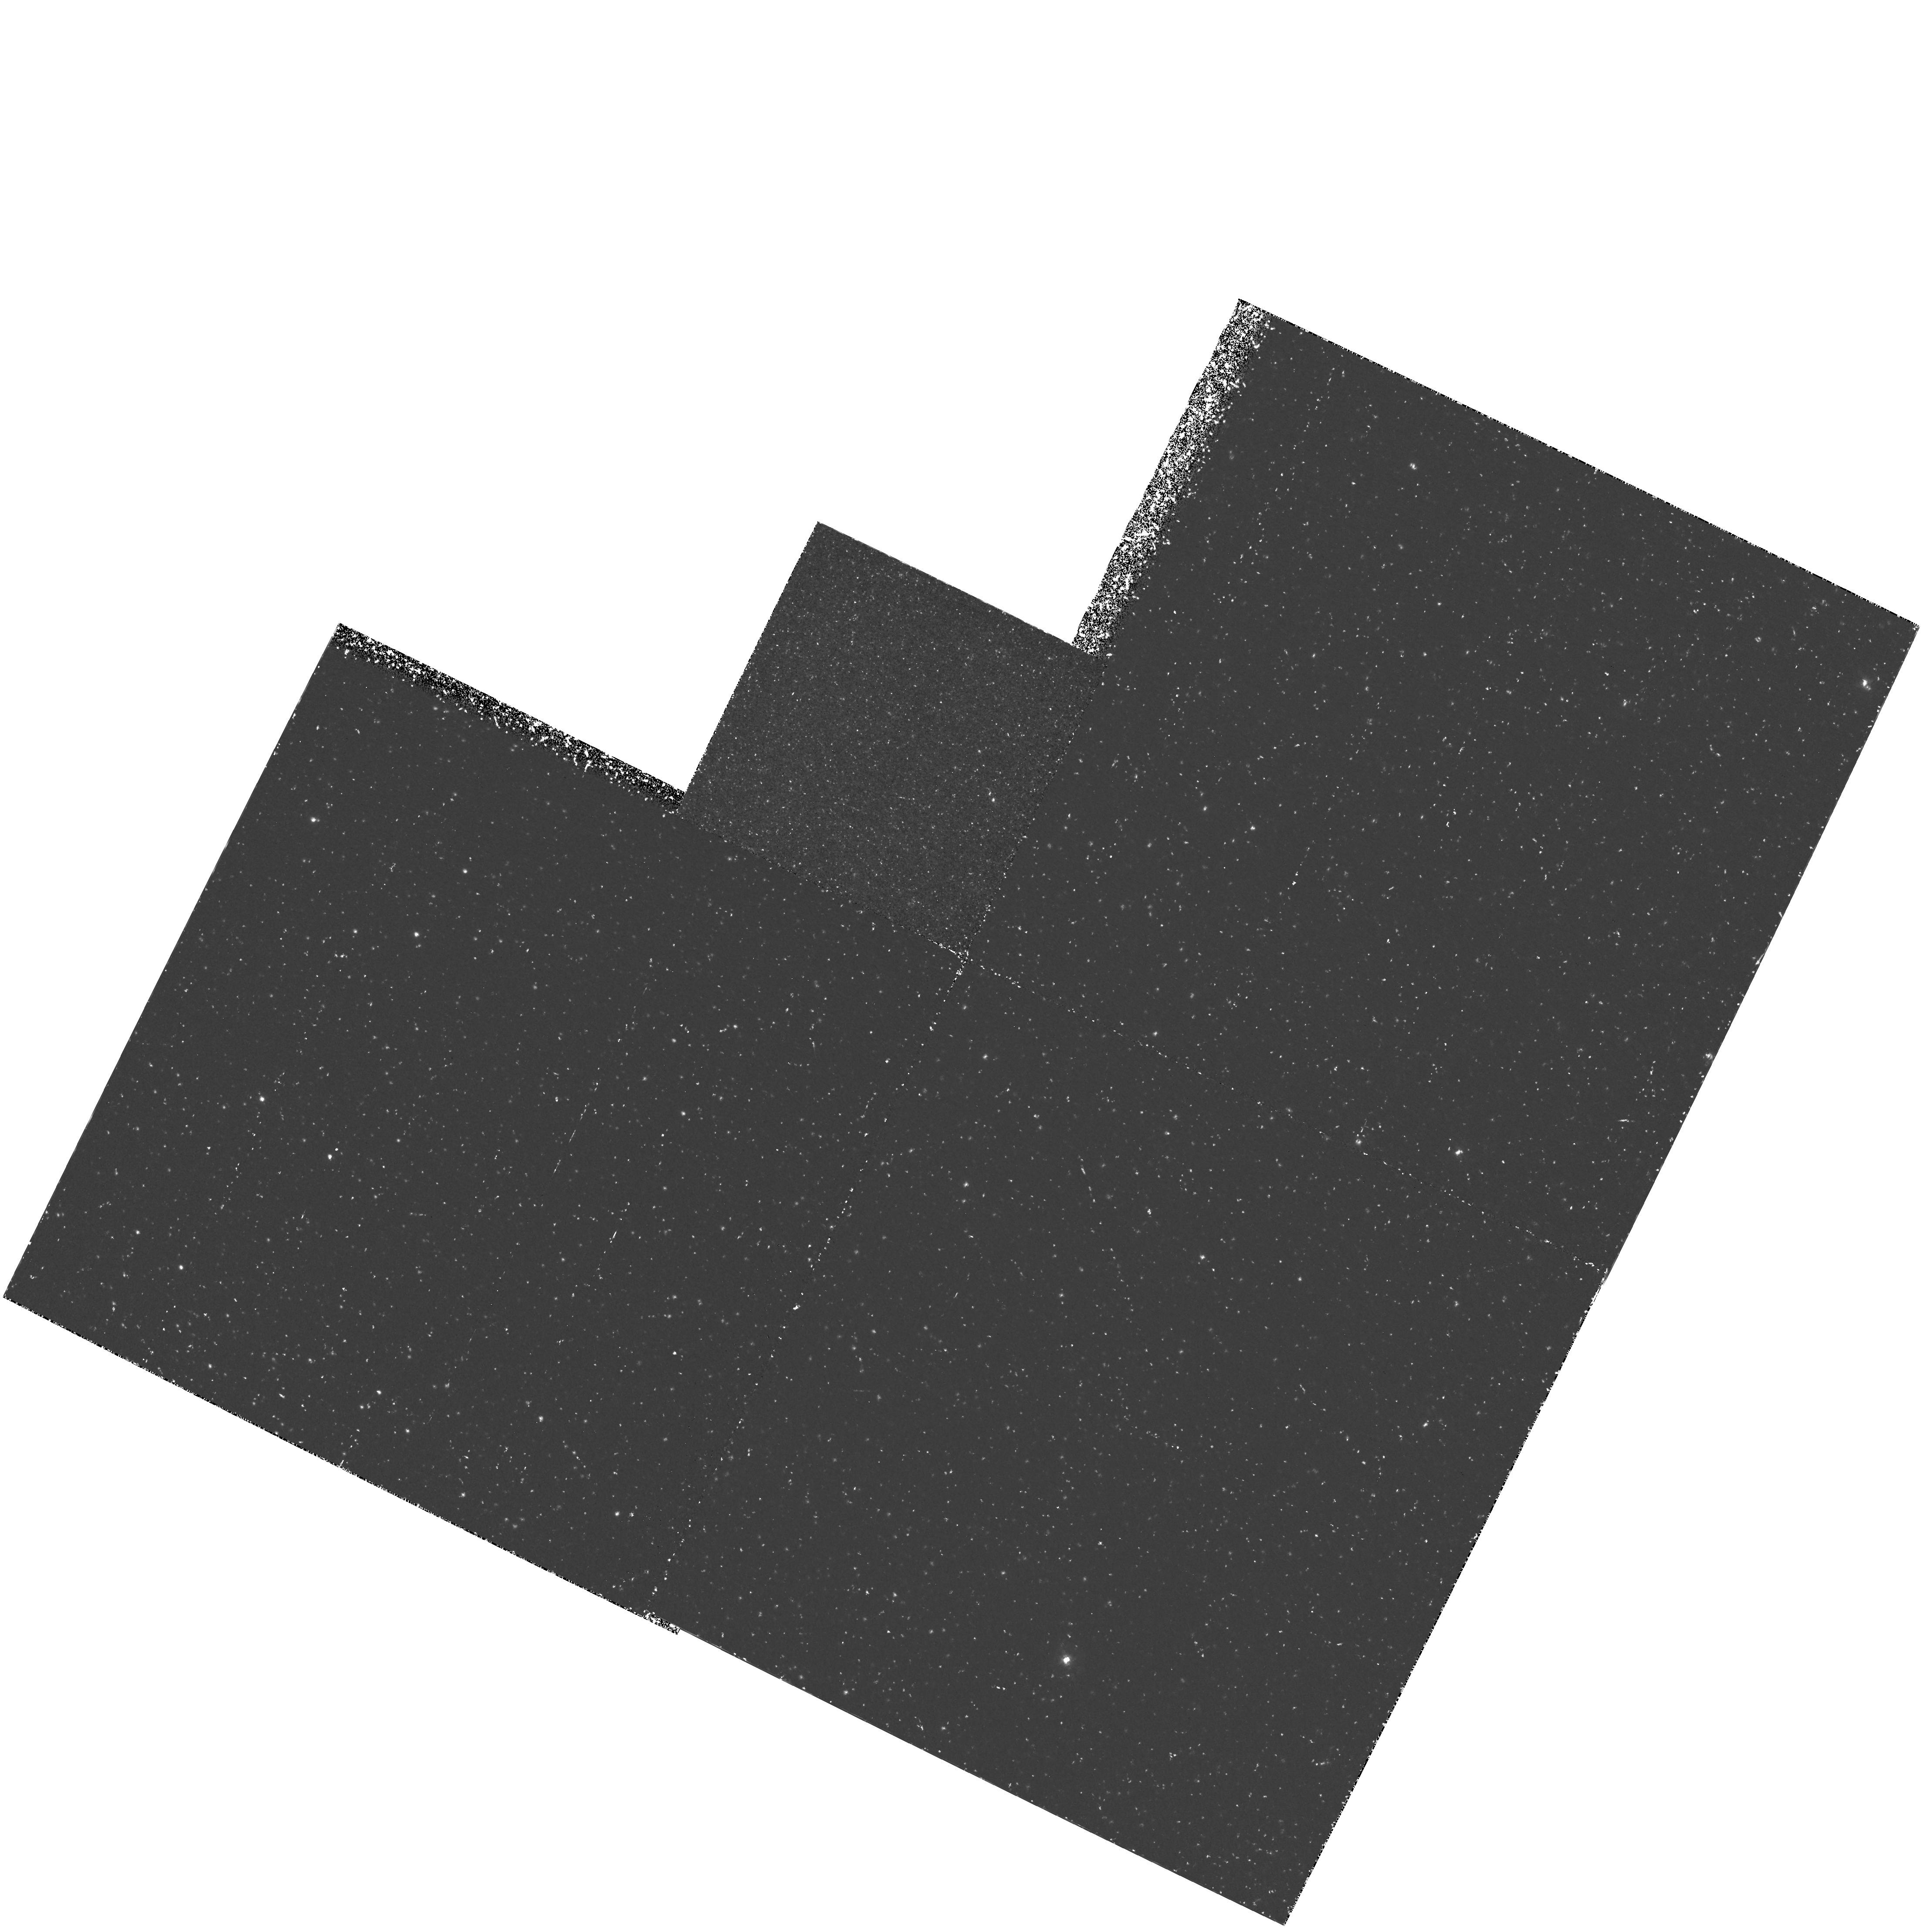
Target: FIELD-NEAR-CAL87. Instrument: WFPC2/PC. Filter: F469N. Exposure: 2.6 h. Observation ID: hst_5711_04_wfpc2_pc_f469n_u2ly04

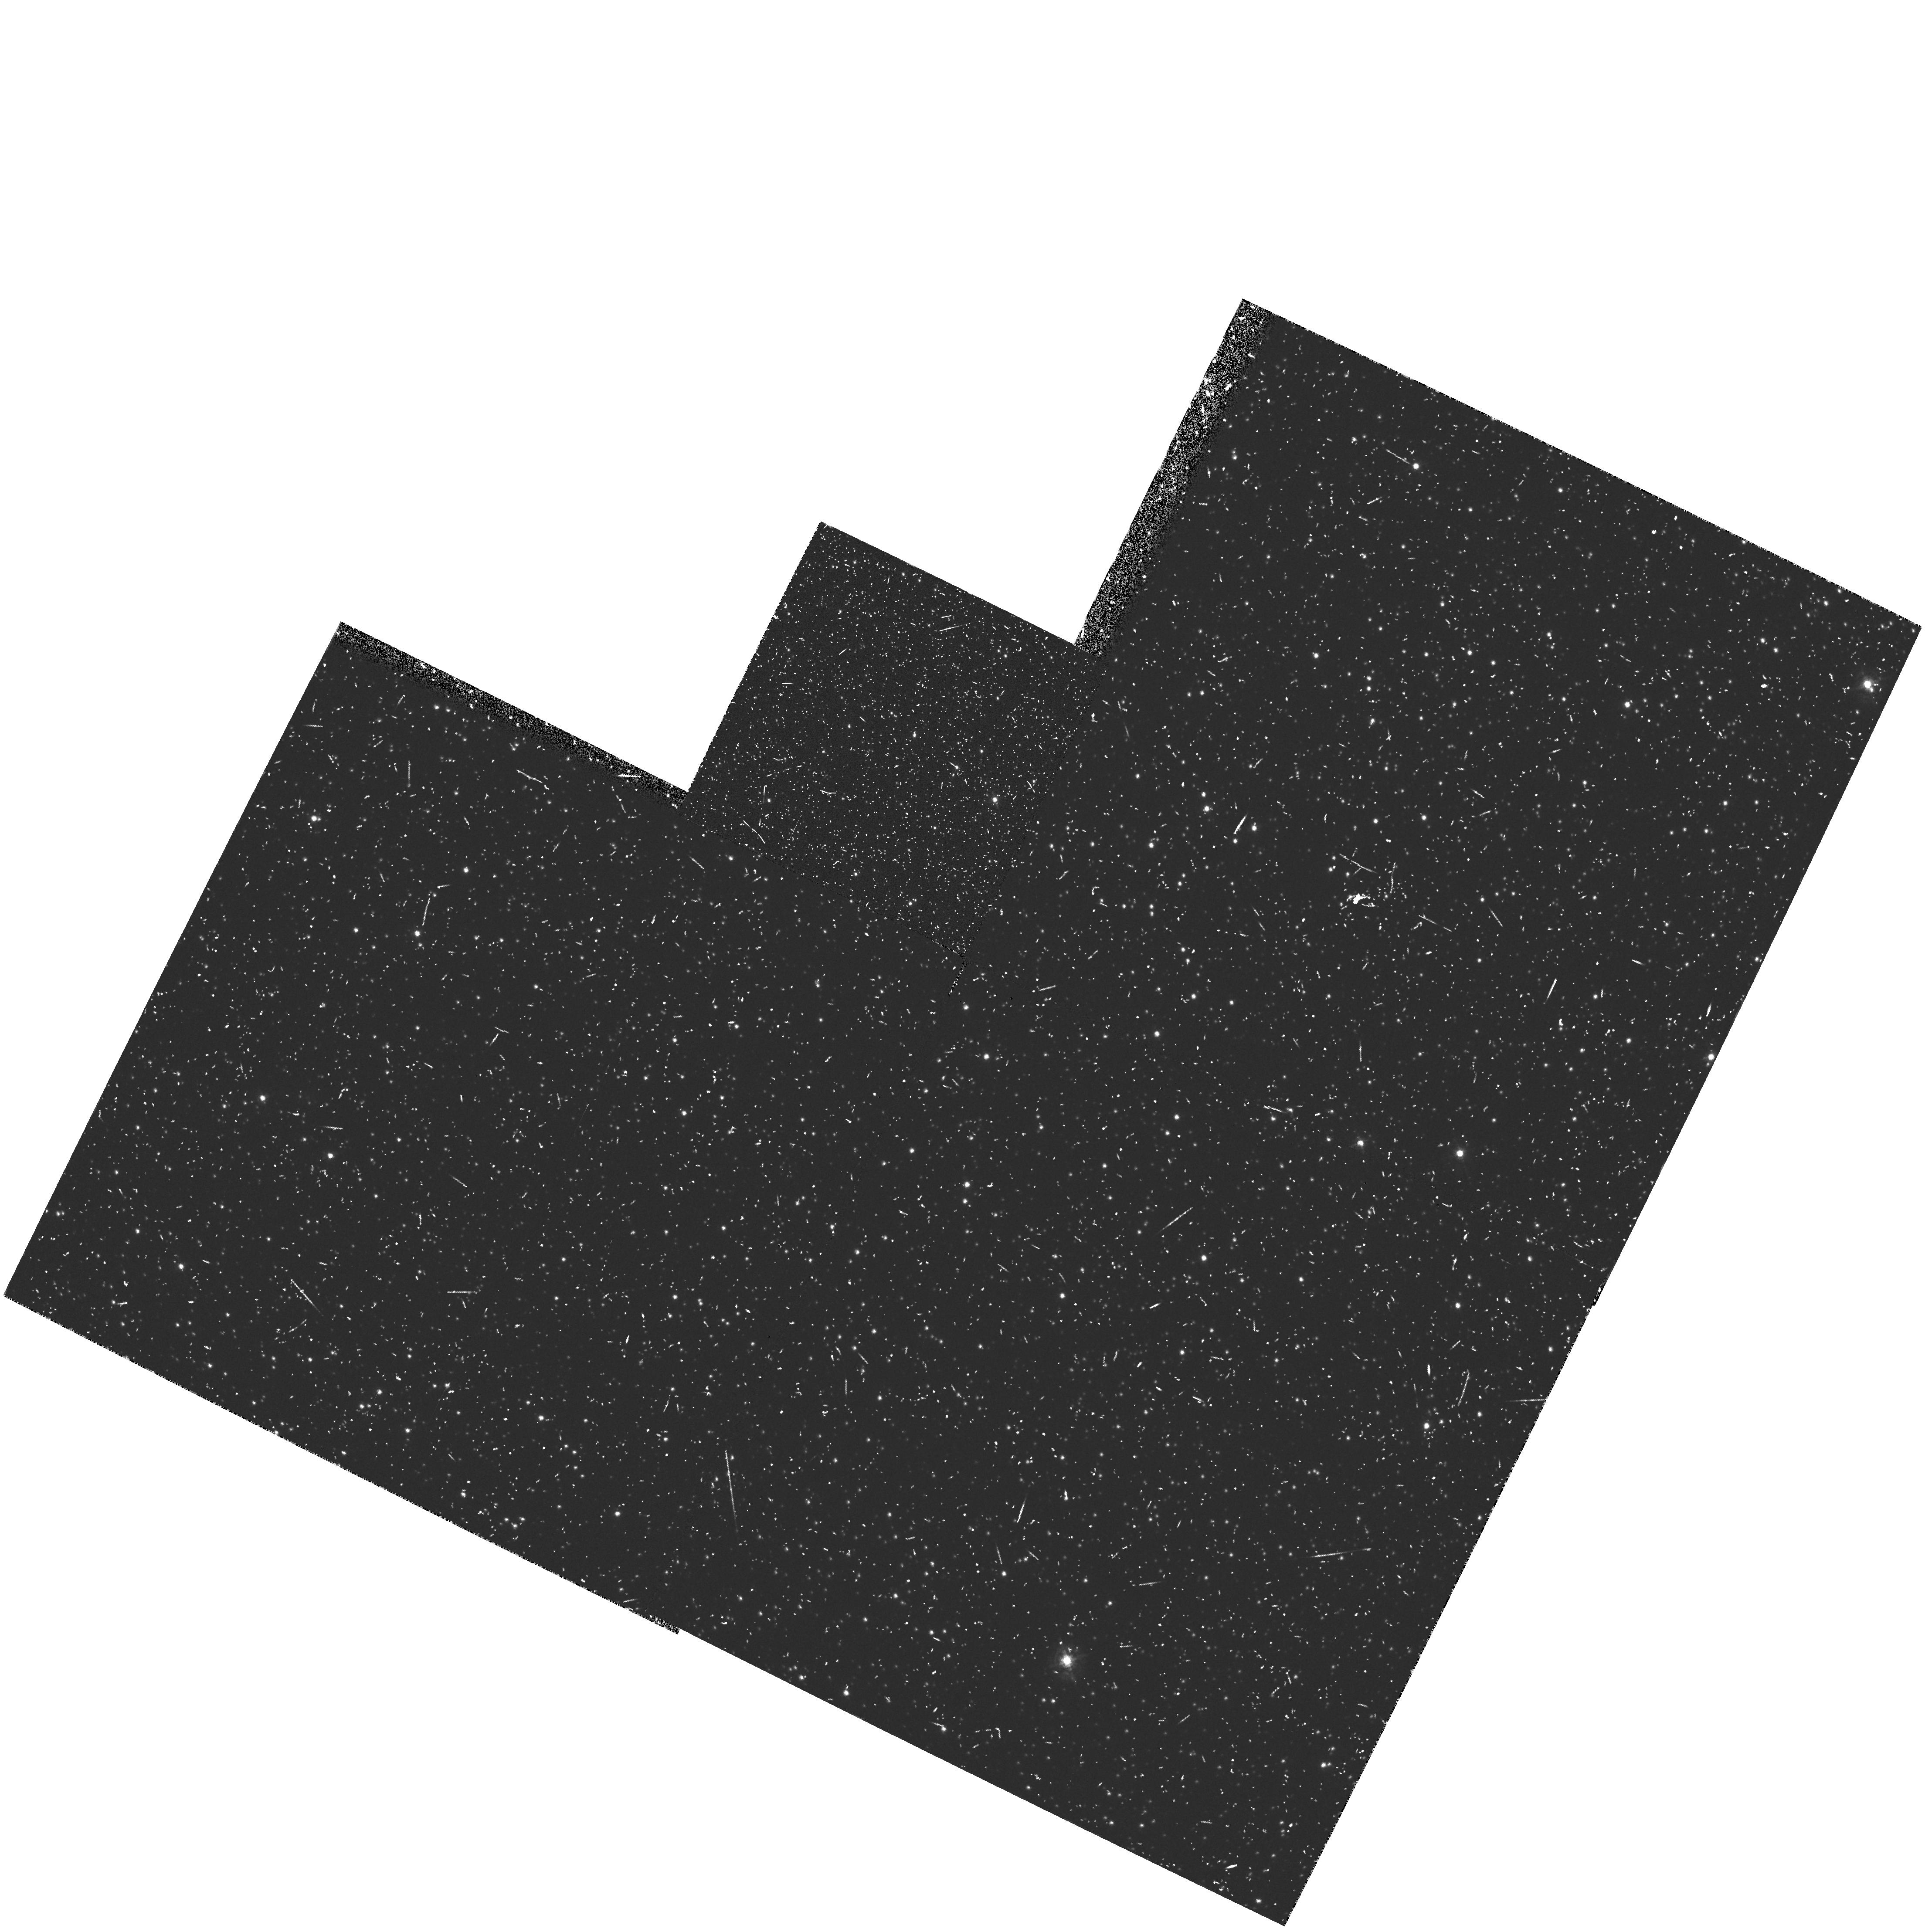
Target: FIELD-NEAR-CAL87. Instrument: WFPC2/PC. Filter: F467M. Exposure: 28 min. Observation ID: hst_5711_05_wfpc2_pc_f467m_u2ly05

BLACK HOLE BINARIES IN THE LMC (PI: Hutchings, John)

The endpoints of stellar evolution - white dwarfs, neutron stars and black holes - can be most directly studied when they occur in binary systems such as cataclysmic variables and X-ray binaries. However, only a handful of black-hole candidates have been found, and thus very little is known about their physical properties and associated accretion disks. Two black-hole X-ray binaries, LMC X-3 and CAL 87, are particularly suitable for investigation in the UV, where important diagnostic emission lines are present and where the disk structure can be modelled from the continuum. LMC X-3 has recently been found to have a precessing accretion disk (P = 200 days) allowing different parts of the disk to be observed over a timescale of months. CAL 87 (P orb 10.6hr) is the only known eclipsing black hole, so that observation throughout the eclipse will yield detailed information about the disk structure, particularly very near the collapsed star itself.